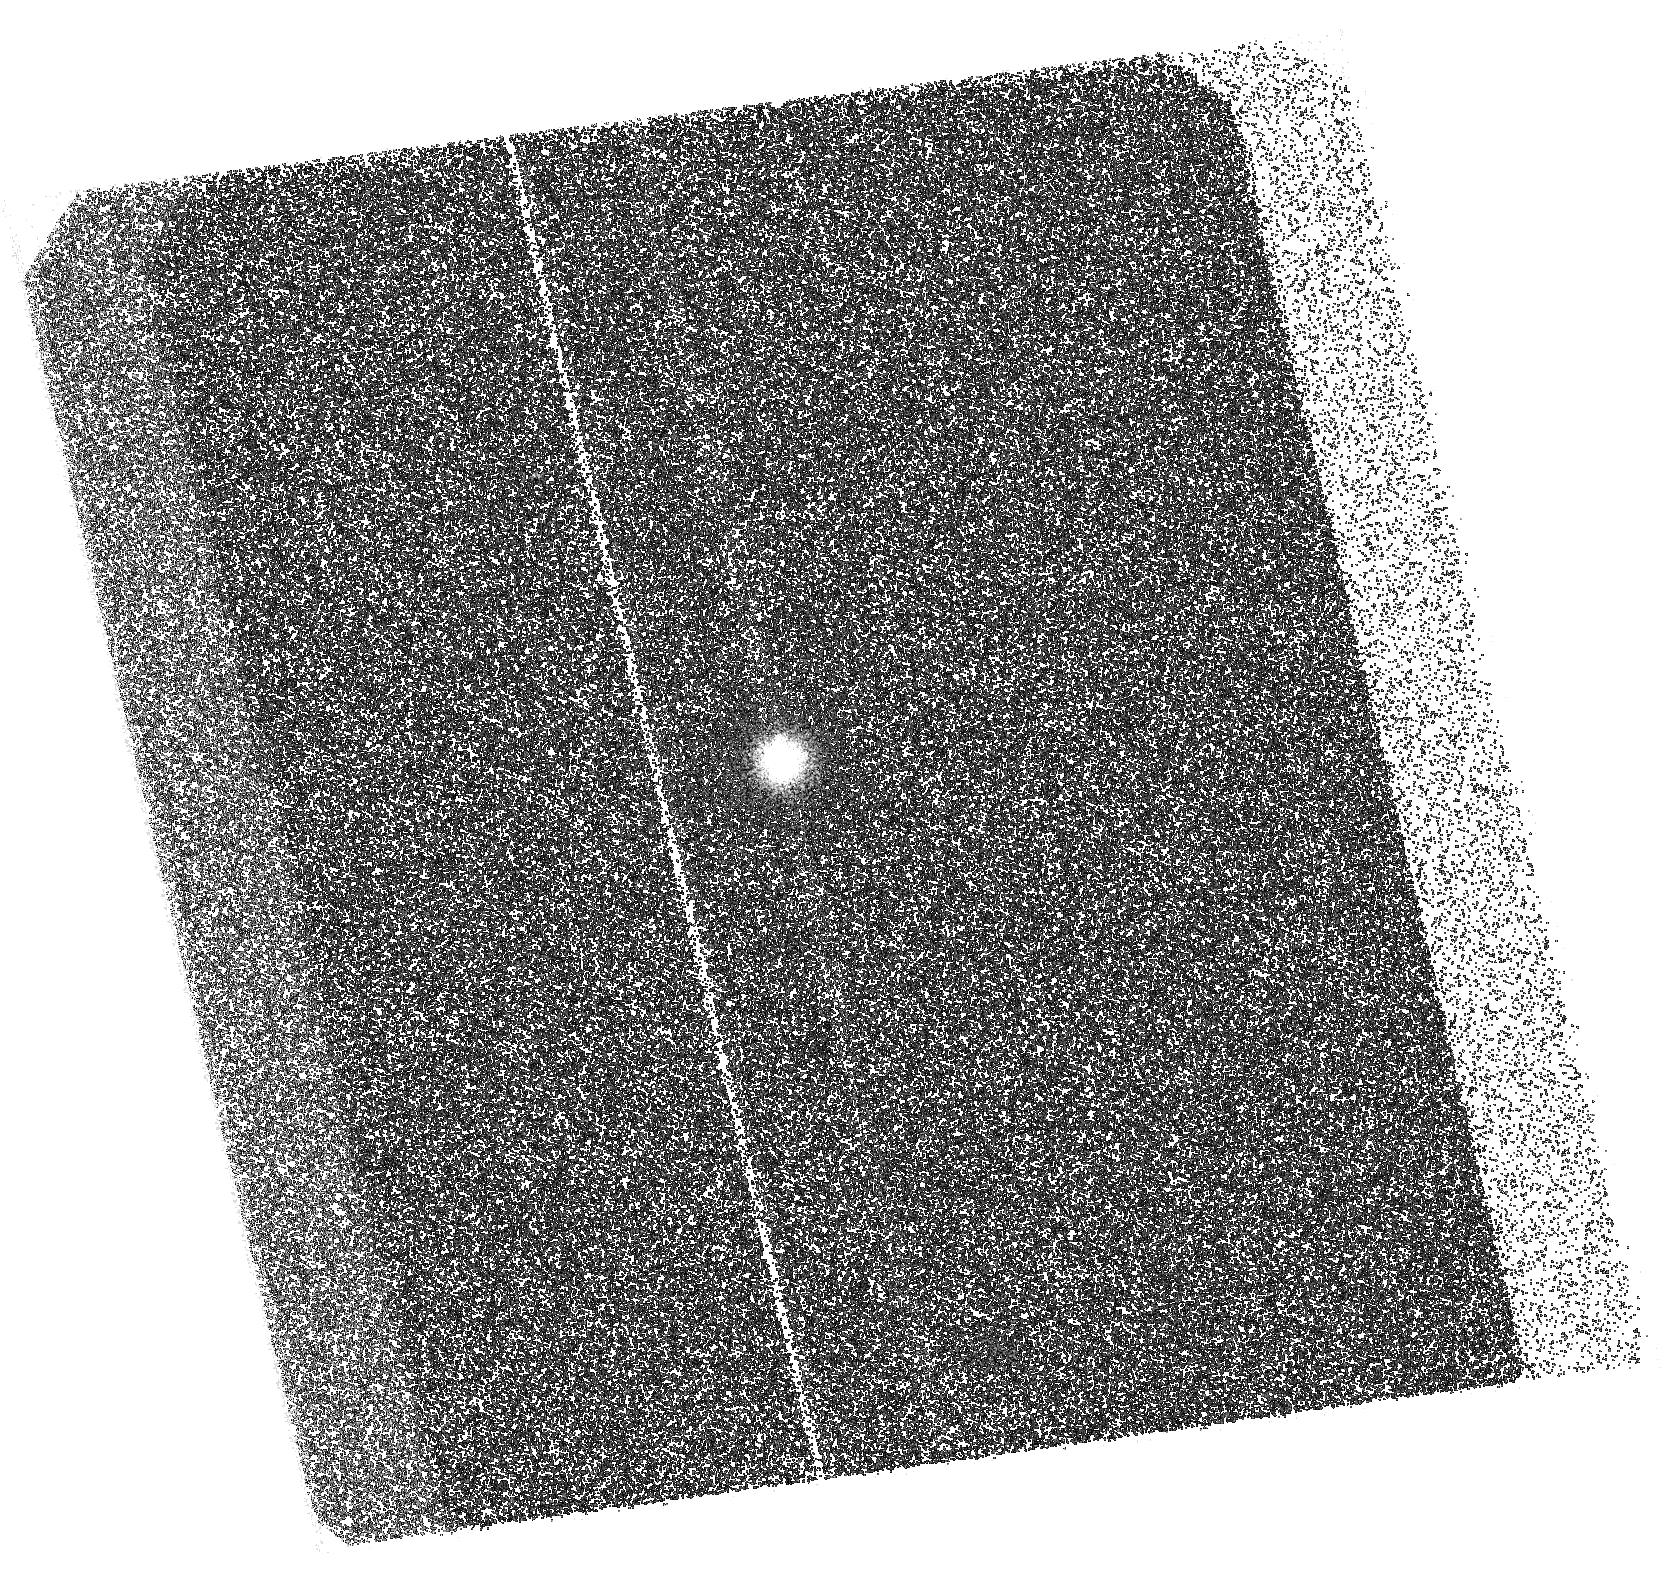
Target: J1152. Instrument: ACS/SBC. Filter: F125LP. Exposure: 39 min. Observation ID: hst_14656_11_acs_sbc_f125lp_jdac11

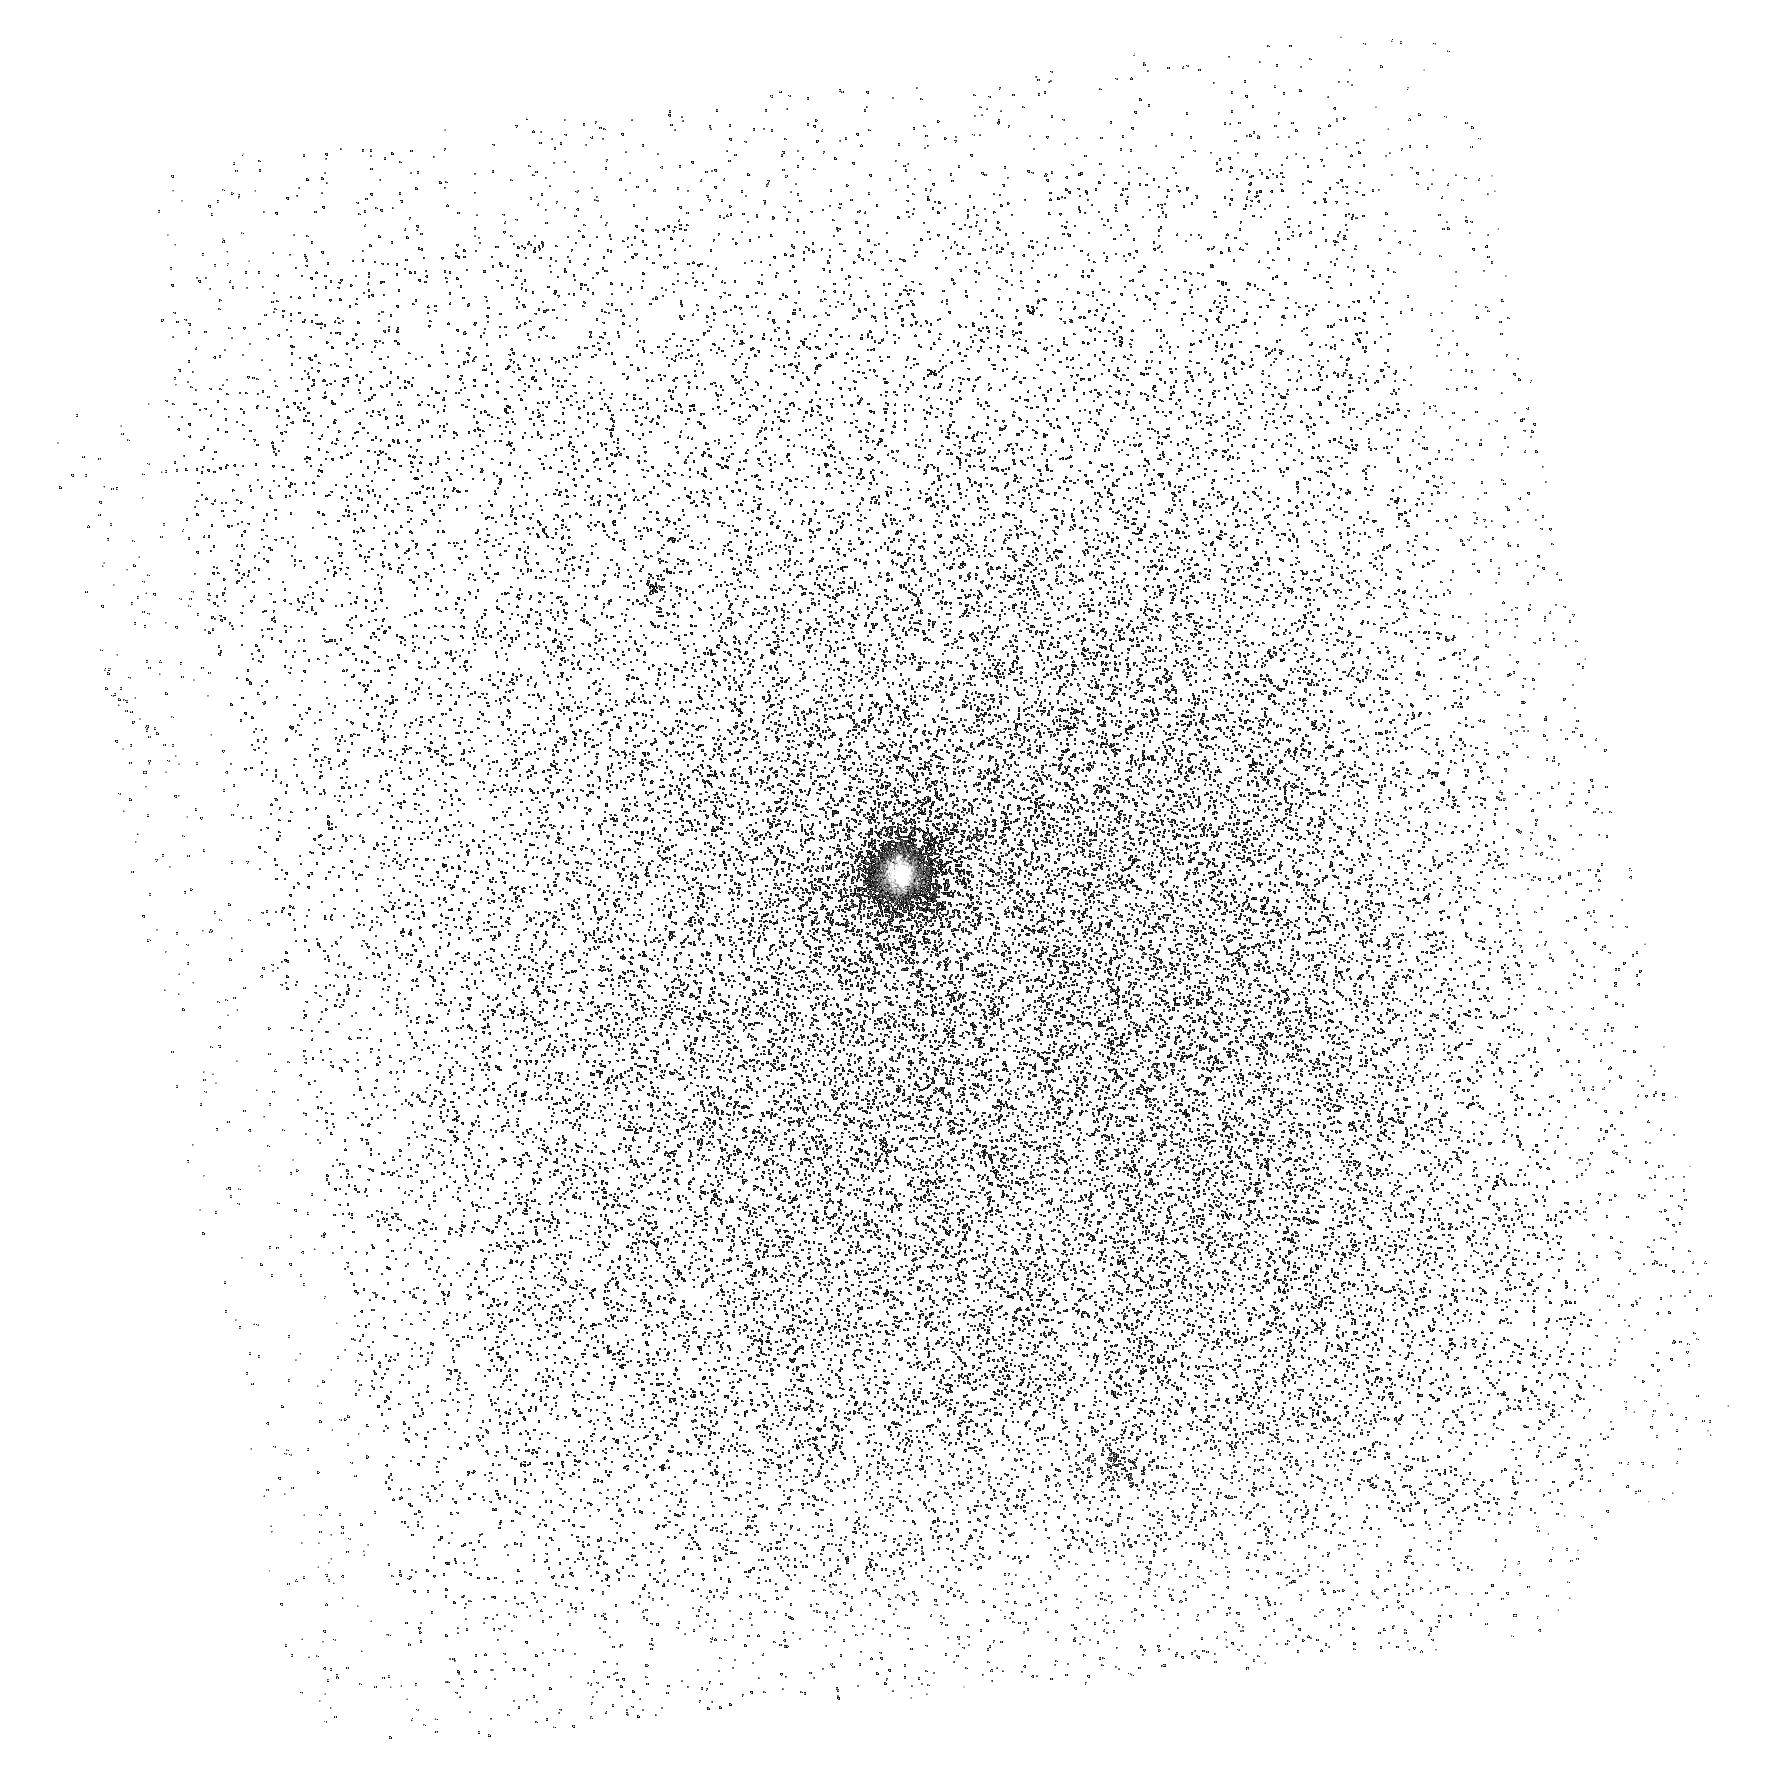
Target: J1152. Instrument: ACS/SBC. Filter: F150LP. Exposure: 23 min. Observation ID: hst_14656_04_acs_sbc_f150lp_jdac04

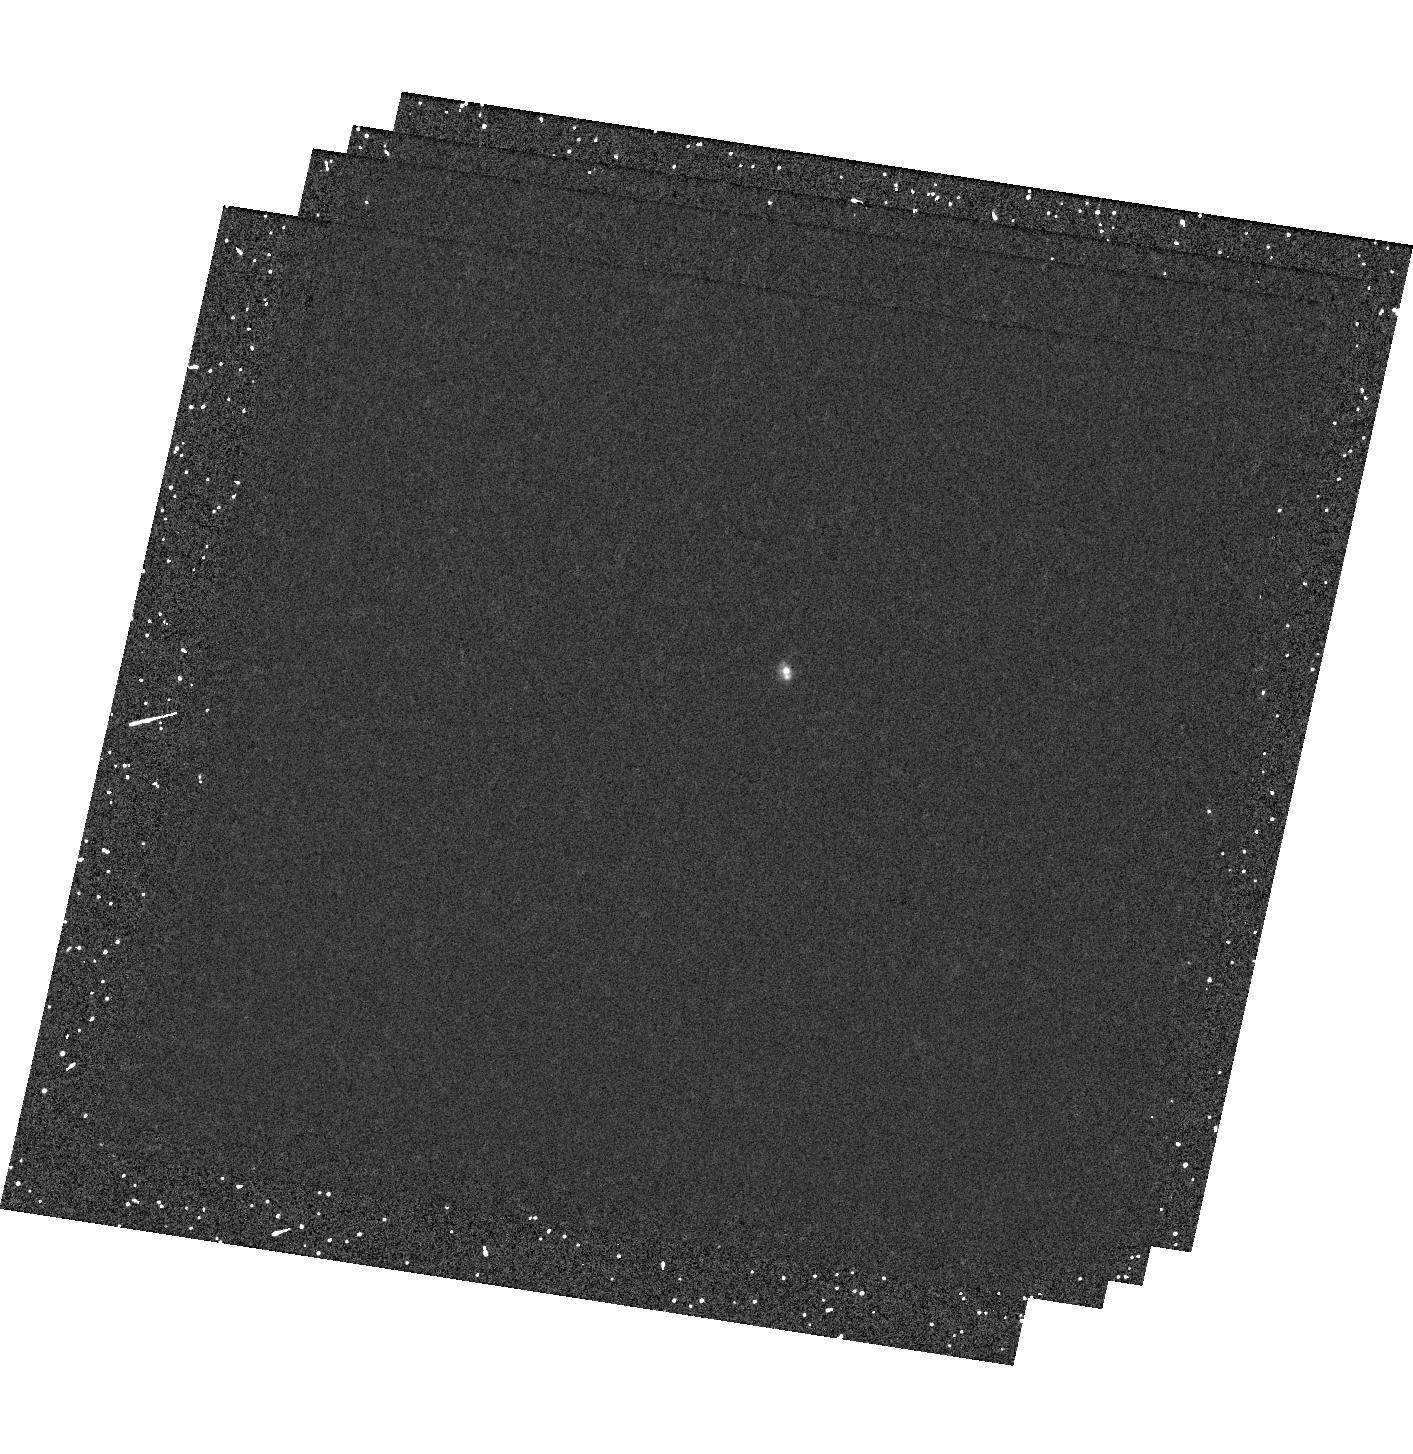
Target: J1152. Instrument: WFC3/UVIS. Filter: F502N. Exposure: 30 min. Observation ID: hst_14656_07_wfc3_uvis_f502n_idac07

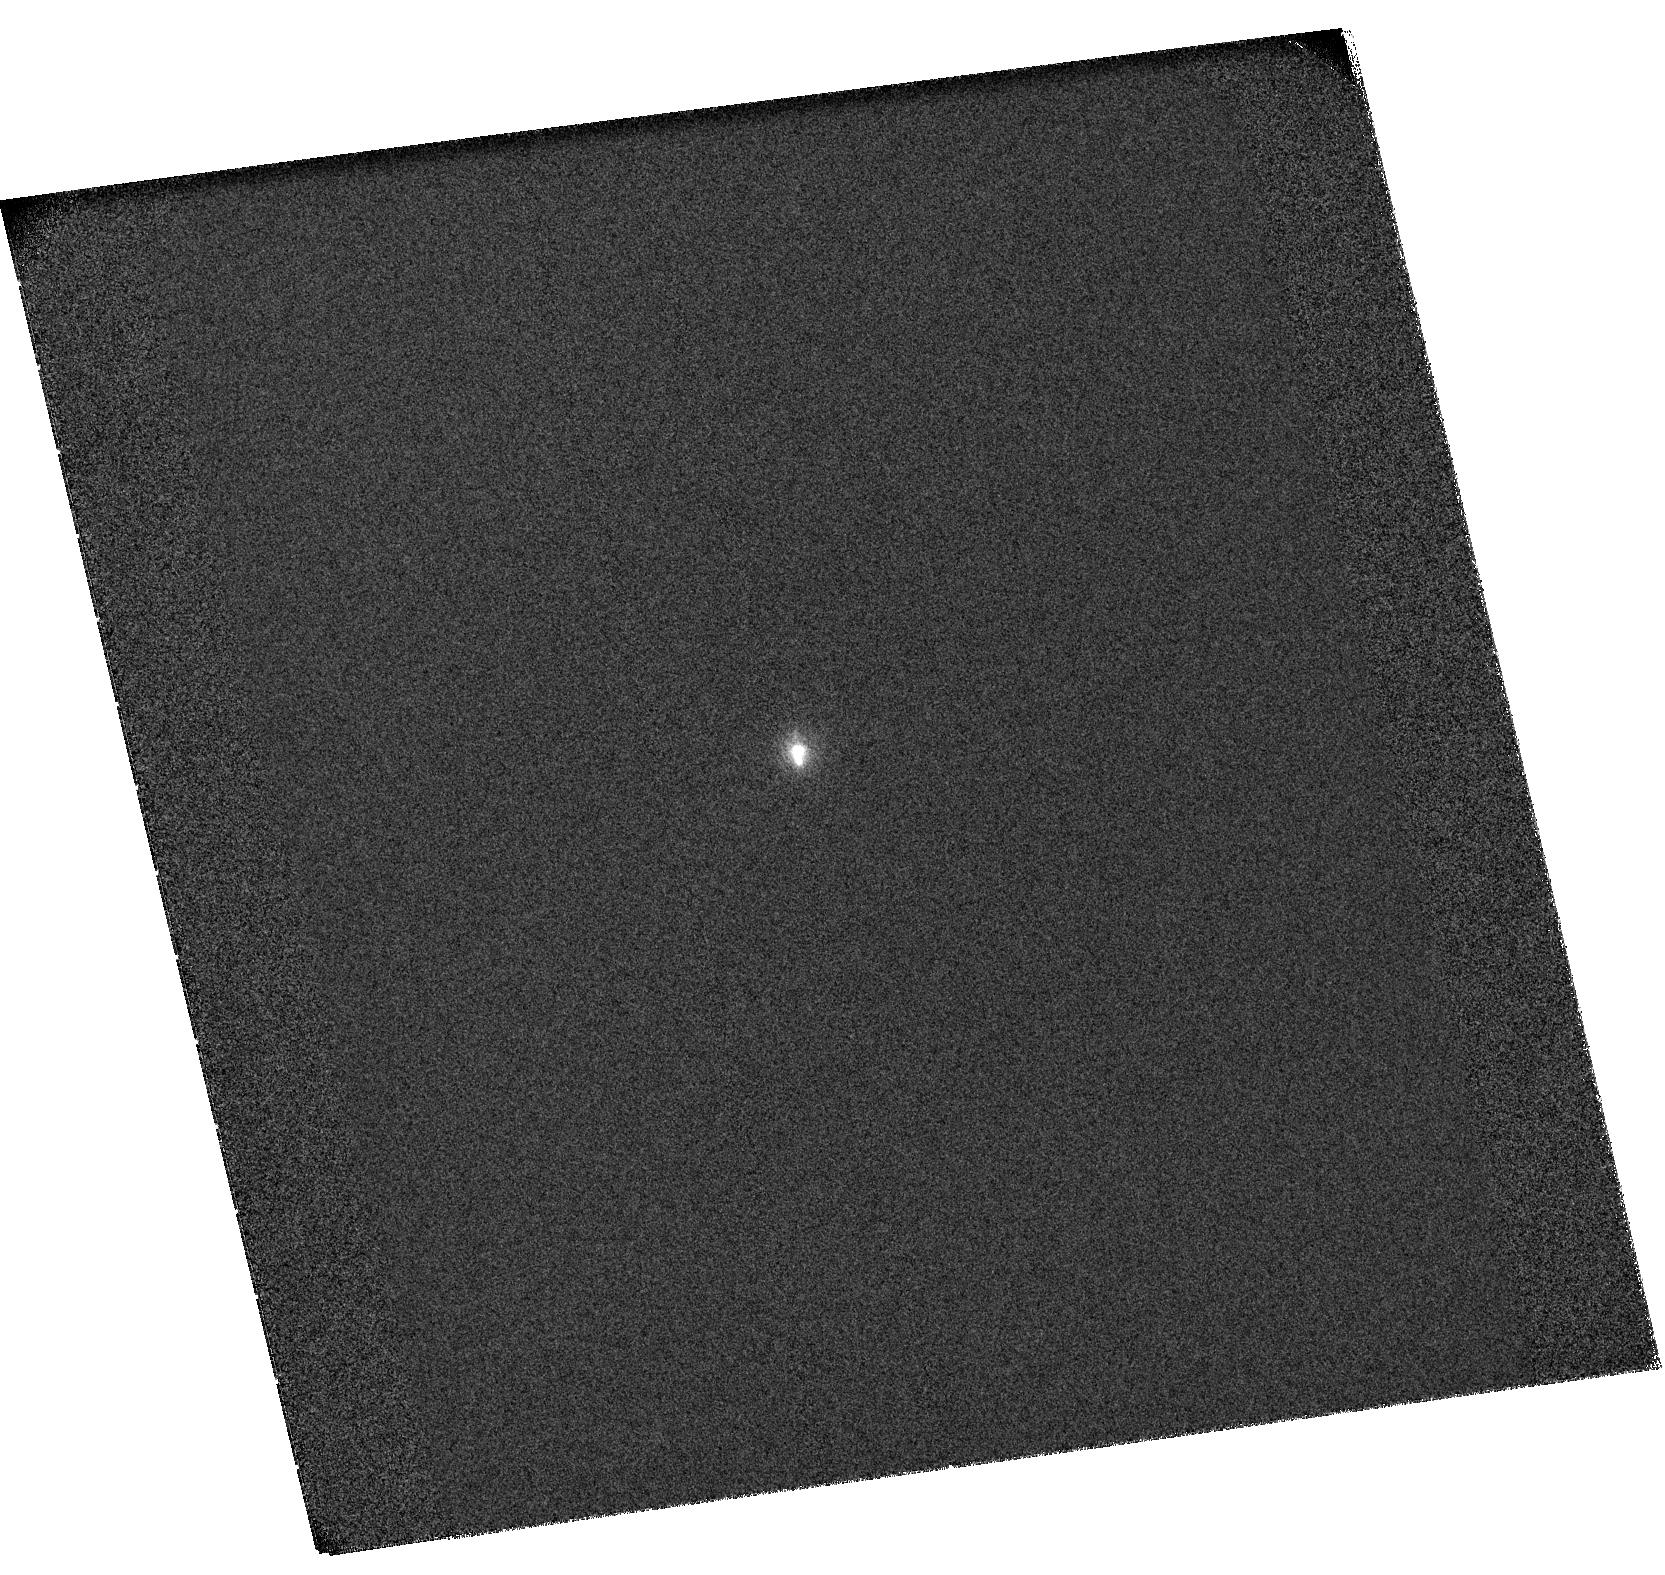
Target: J1152. Instrument: ACS/SBC. Filter: F115LP. Exposure: 39 min. Observation ID: hst_14656_11_acs_sbc_f115lp_jdac11

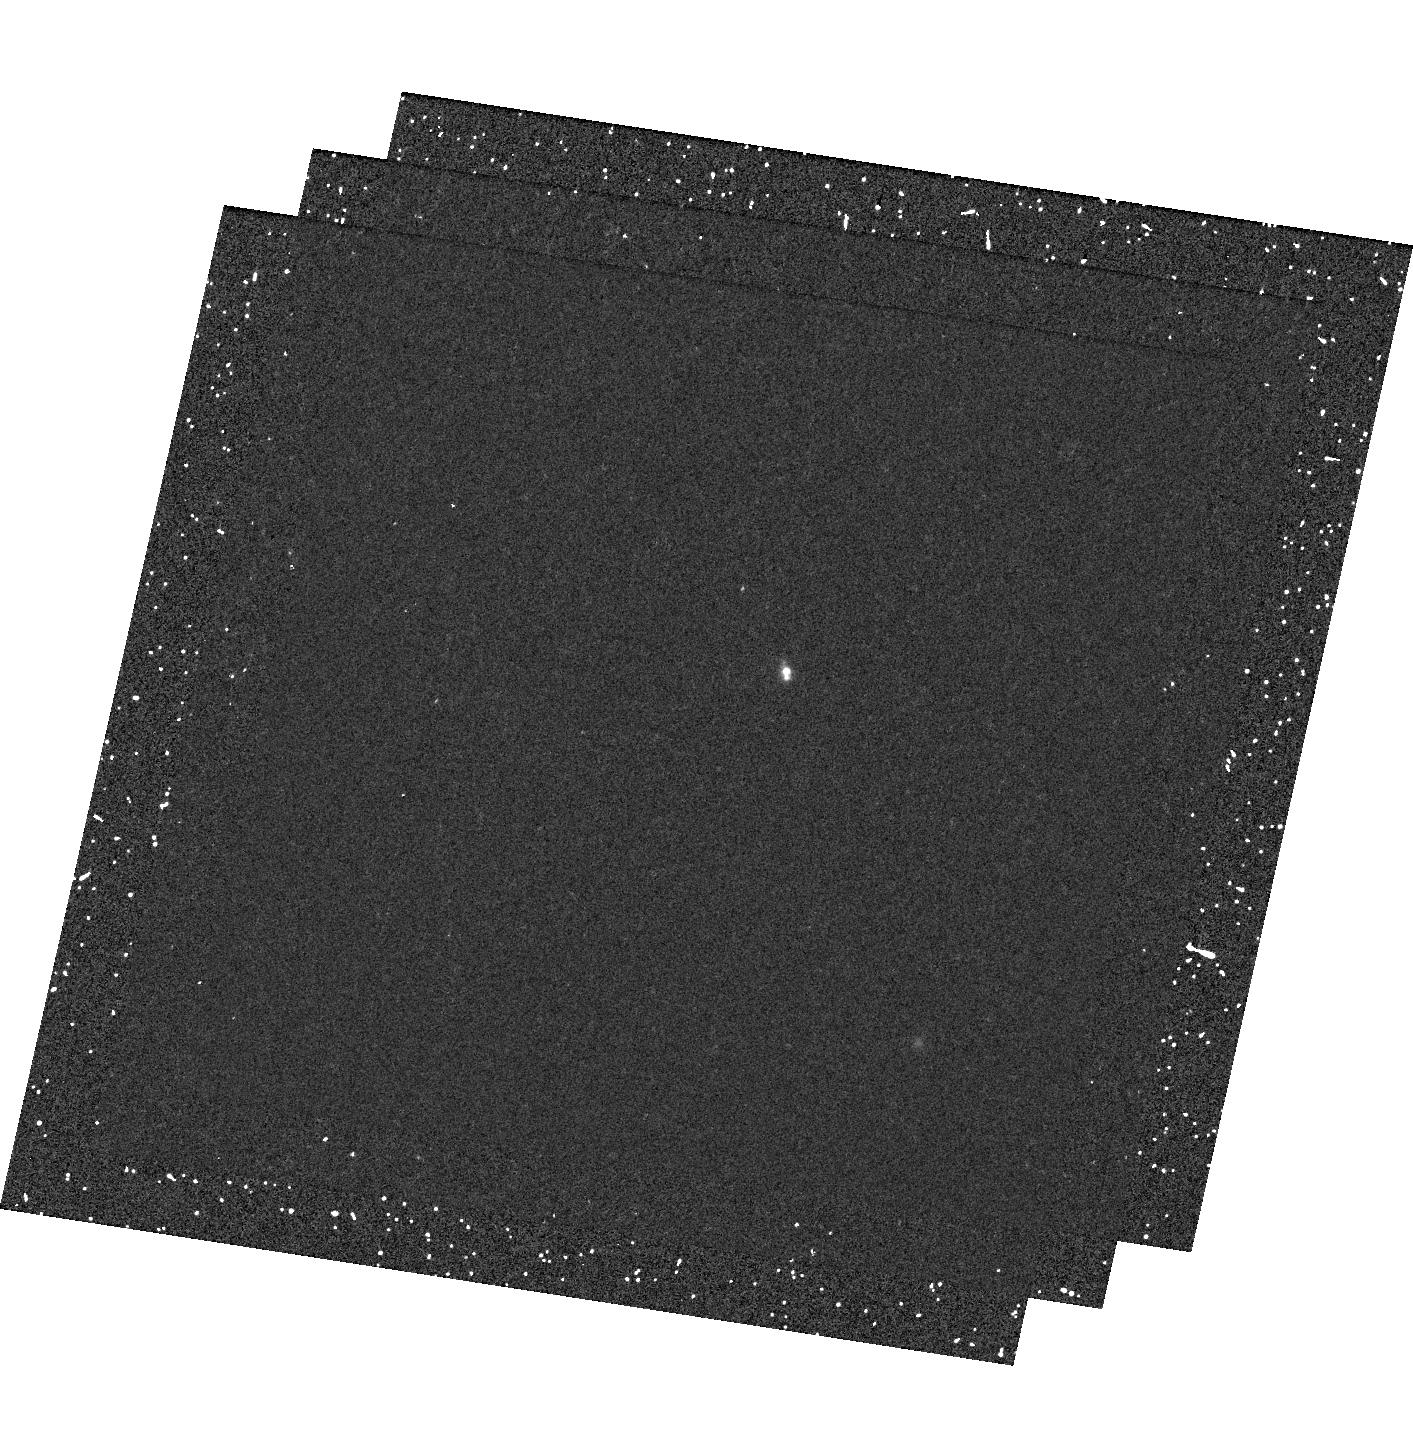
Target: J1152. Instrument: WFC3/UVIS. Filter: F467M. Exposure: 25 min. Observation ID: hst_14656_08_wfc3_uvis_f467m_idac08

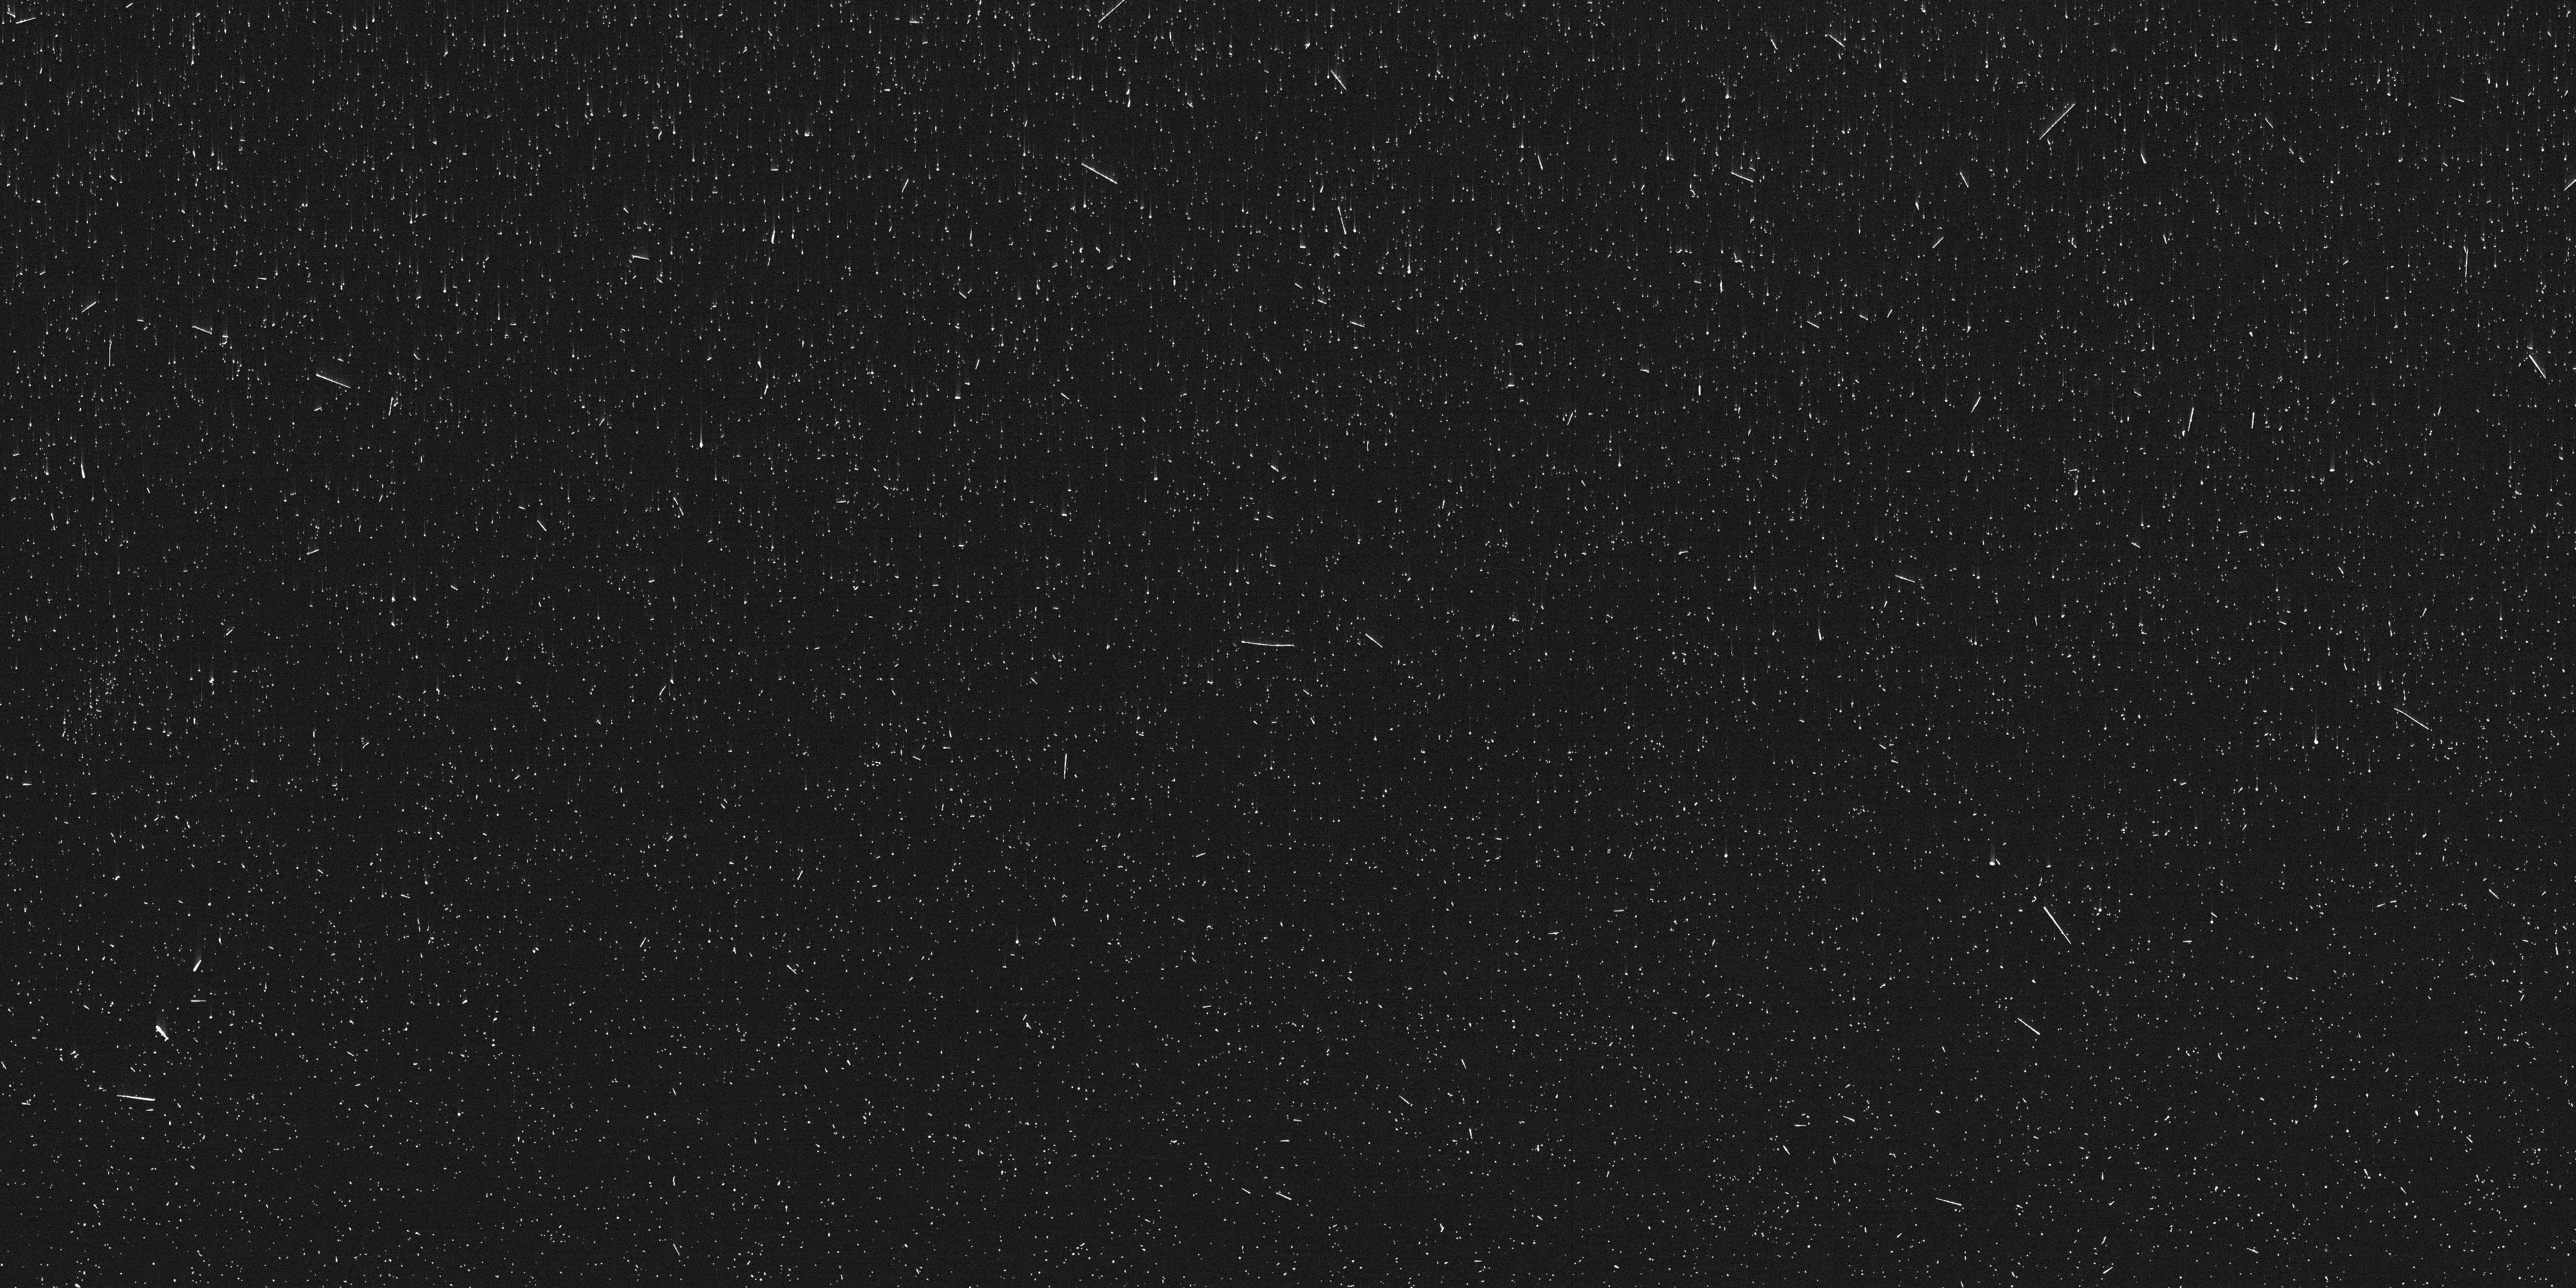
Target: J1152. Instrument: ACS/WFC. Filter: FR853N. Exposure: 7 min. Observation ID: jdac06anq

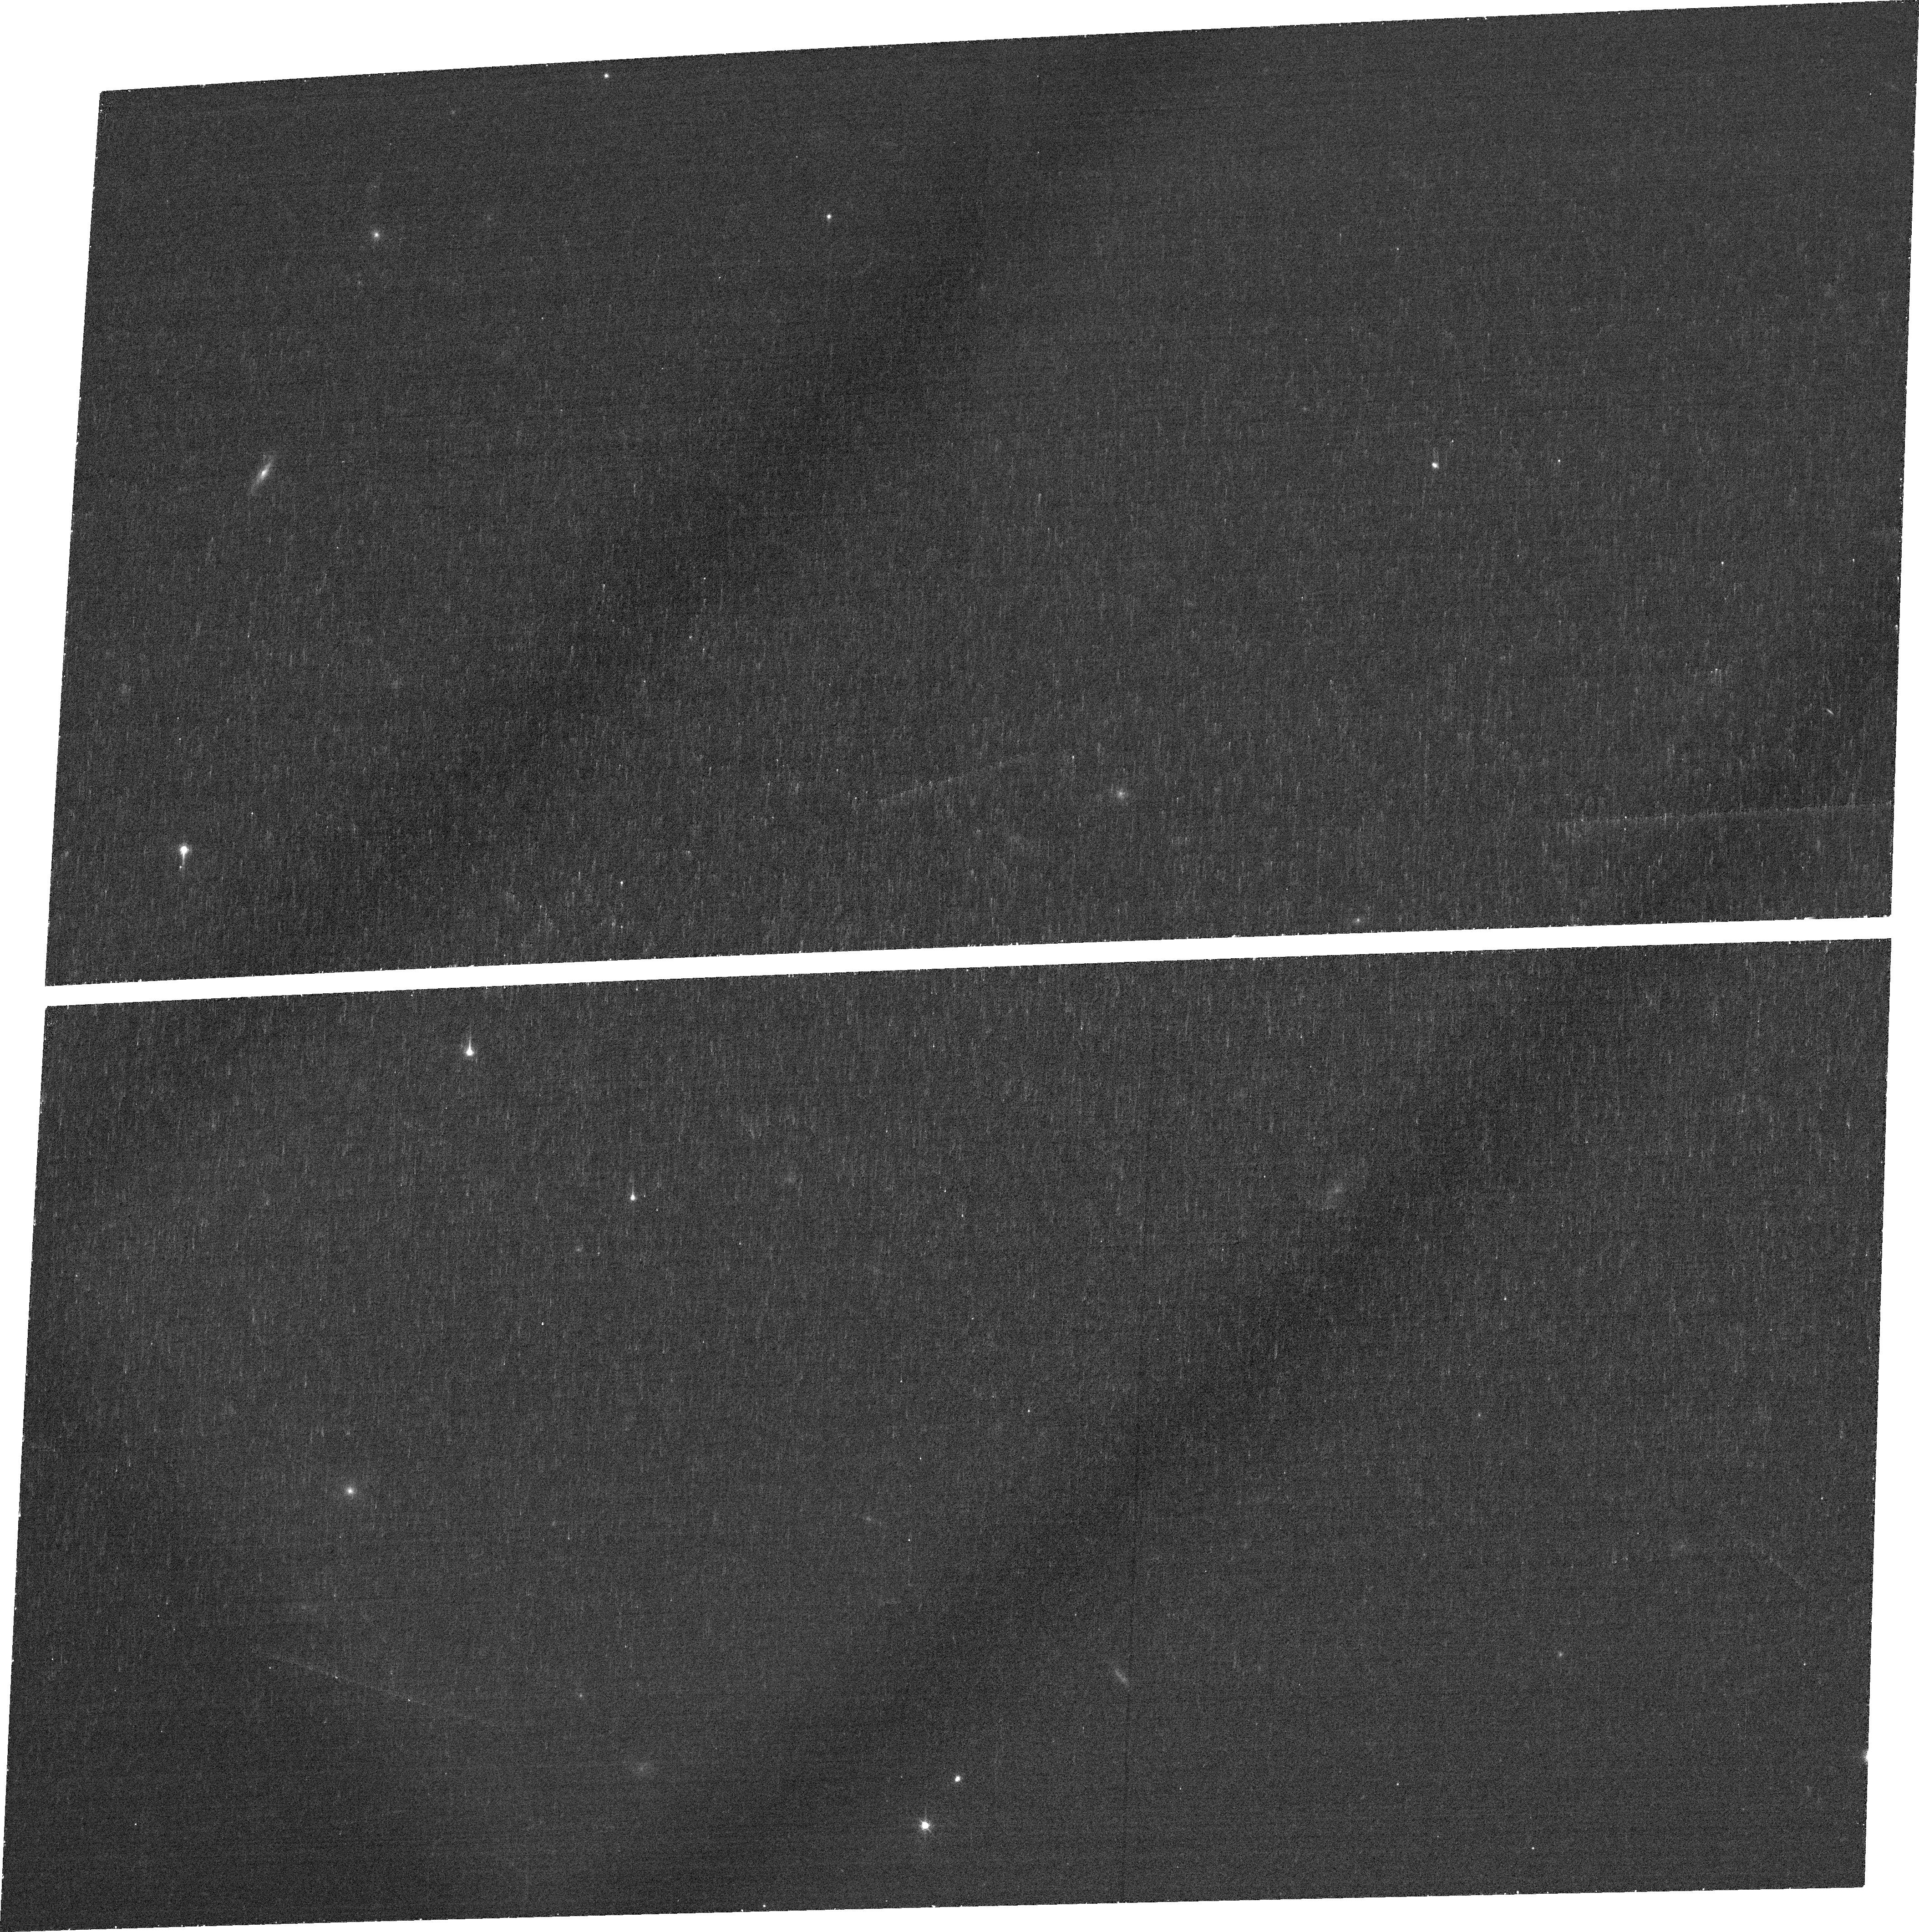
Target: J1152. Instrument: ACS/WFC. Filter: FR656N. Exposure: 19 min. Observation ID: jdac06010

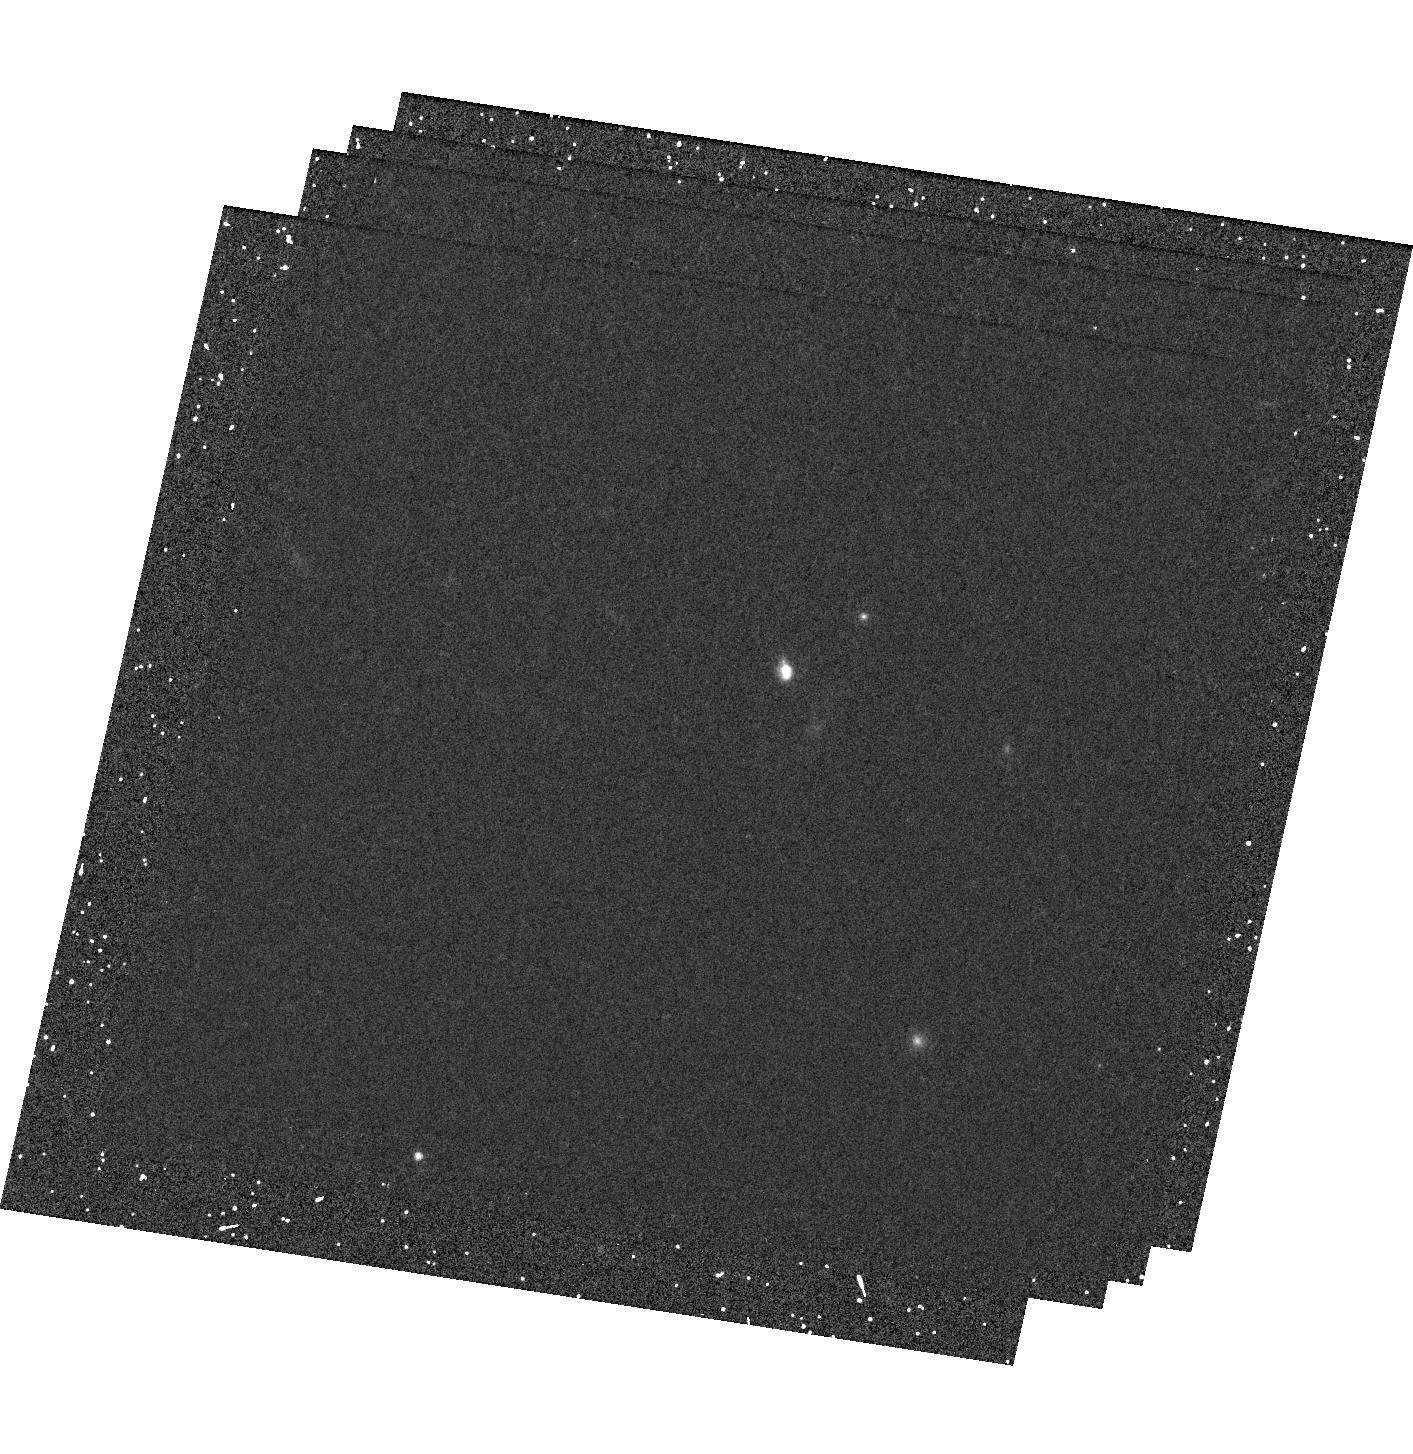
Target: J1152. Instrument: WFC3/UVIS. Filter: F850LP. Exposure: 27 min. Observation ID: hst_14656_09_wfc3_uvis_f850lp_idac09

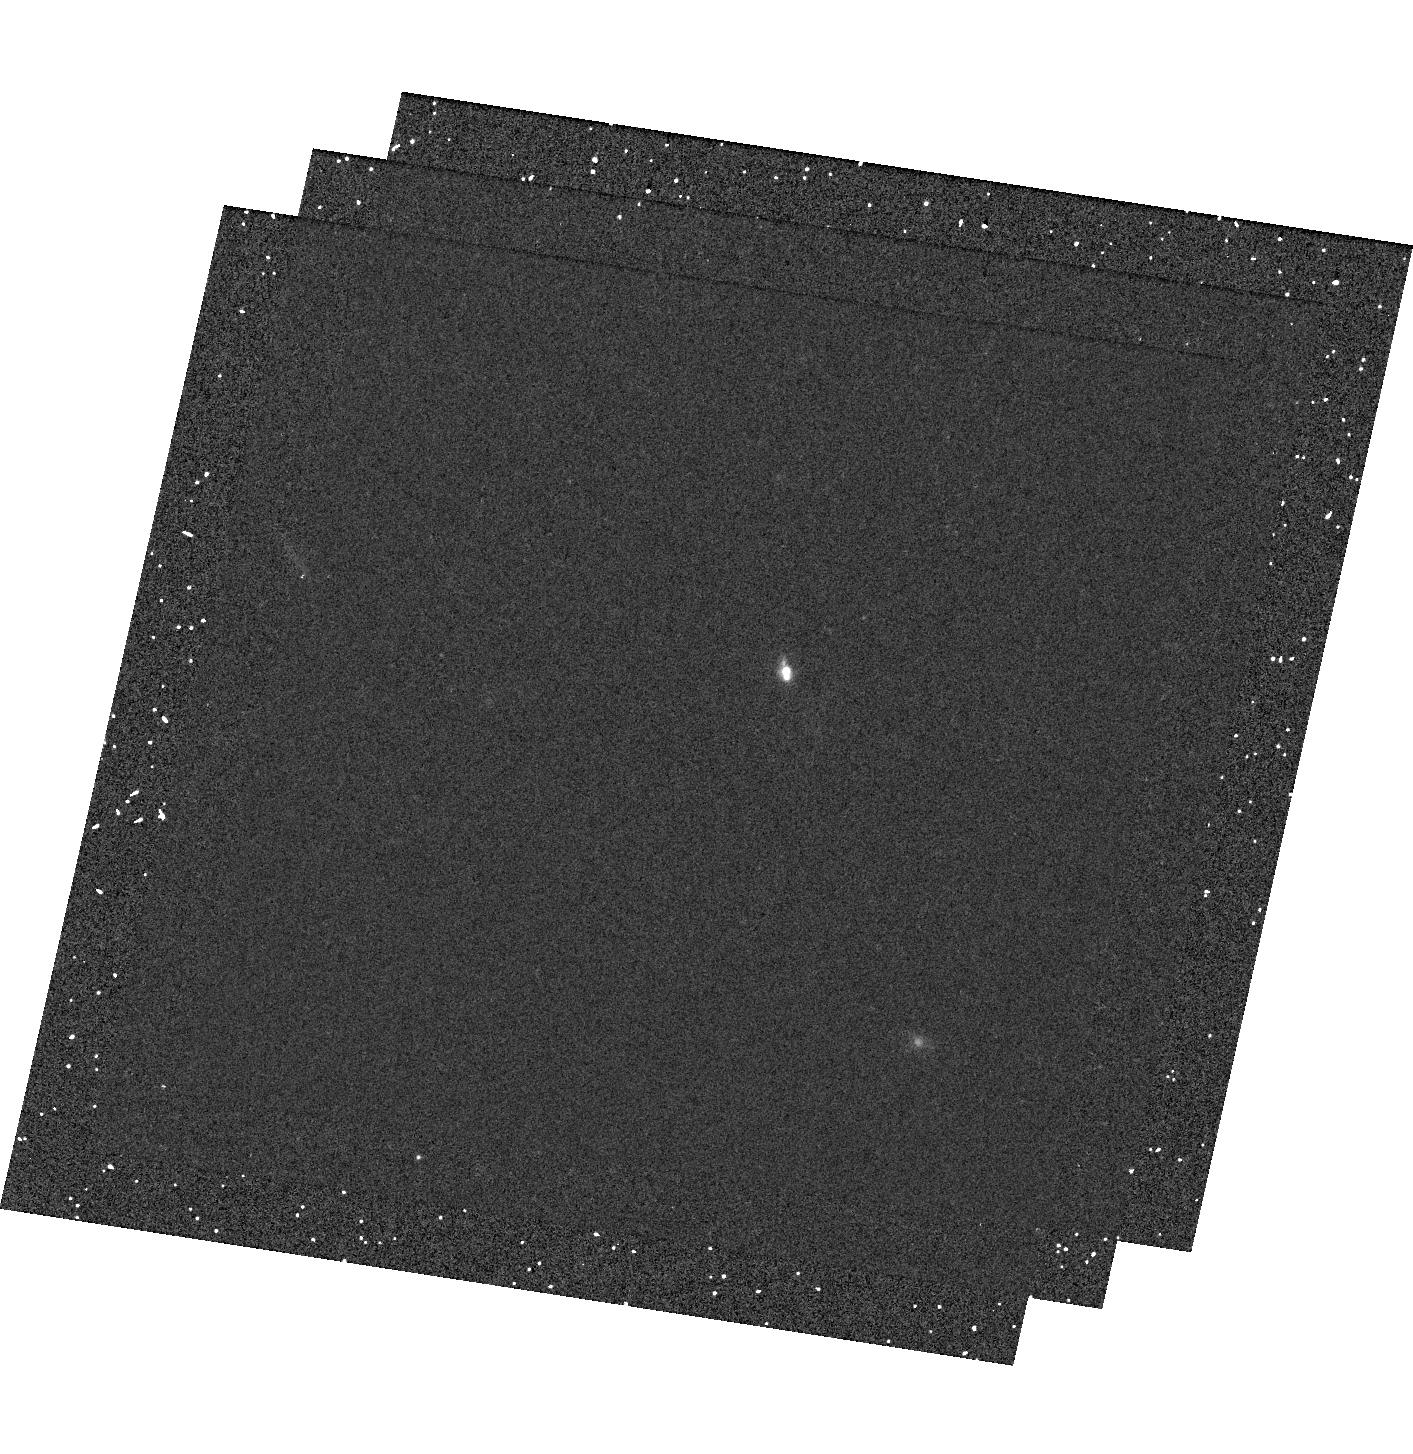
Target: J1152. Instrument: WFC3/UVIS. Filter: F547M. Exposure: 15 min. Observation ID: hst_14656_08_wfc3_uvis_f547m_idac08

How does ionizing radiation escape from galaxies? (PI: Orlitova, Ivana)

Search for sources that reionized the Universe from z~15 to z~6 is one of the main drivers of present-day astronomy. Low-mass star-forming galaxies are the most favoured sources of ionizing photons, but the searches of escaping Lyman continuum (LyC) have not been extremely successful. Our team has recently detected prominent LyC escape from five Green Pea galaxies at redshift ~0.3, using the HST/COS spectrograph, which represents a significant breakthrough. We propose here to study the LyC escape of the strongest among these leakers, J1152, with spatial resolution. From the comparison of the ionizing and non-ionizing radiation maps, and surface brightness profiles, we will infer the major mode in which LyC is escaping: from the strongest starburst, from the galaxy edge, through a hole along our line-of-sight, through clumpy medium, or directly from all the production sites due to highly ionized medium in the entire galaxy. In parallel, we will test the predictive power of two highly debated indirect indicators of LyC leakage: the [OIII]5007/[OII]3727 ratio, and Lyman-alpha. We predict that their spatial distribution should closely follow that of the ionizing continuum if column densities of the neutral gas are low. This combined study, which relies on the HST unique capabilities, will bring crucial information on the structure of the leaking galaxies, provide constraints for hydrodynamic simulations, and will lead to efficient future searches for LyC leakers across a large range of redshifts.